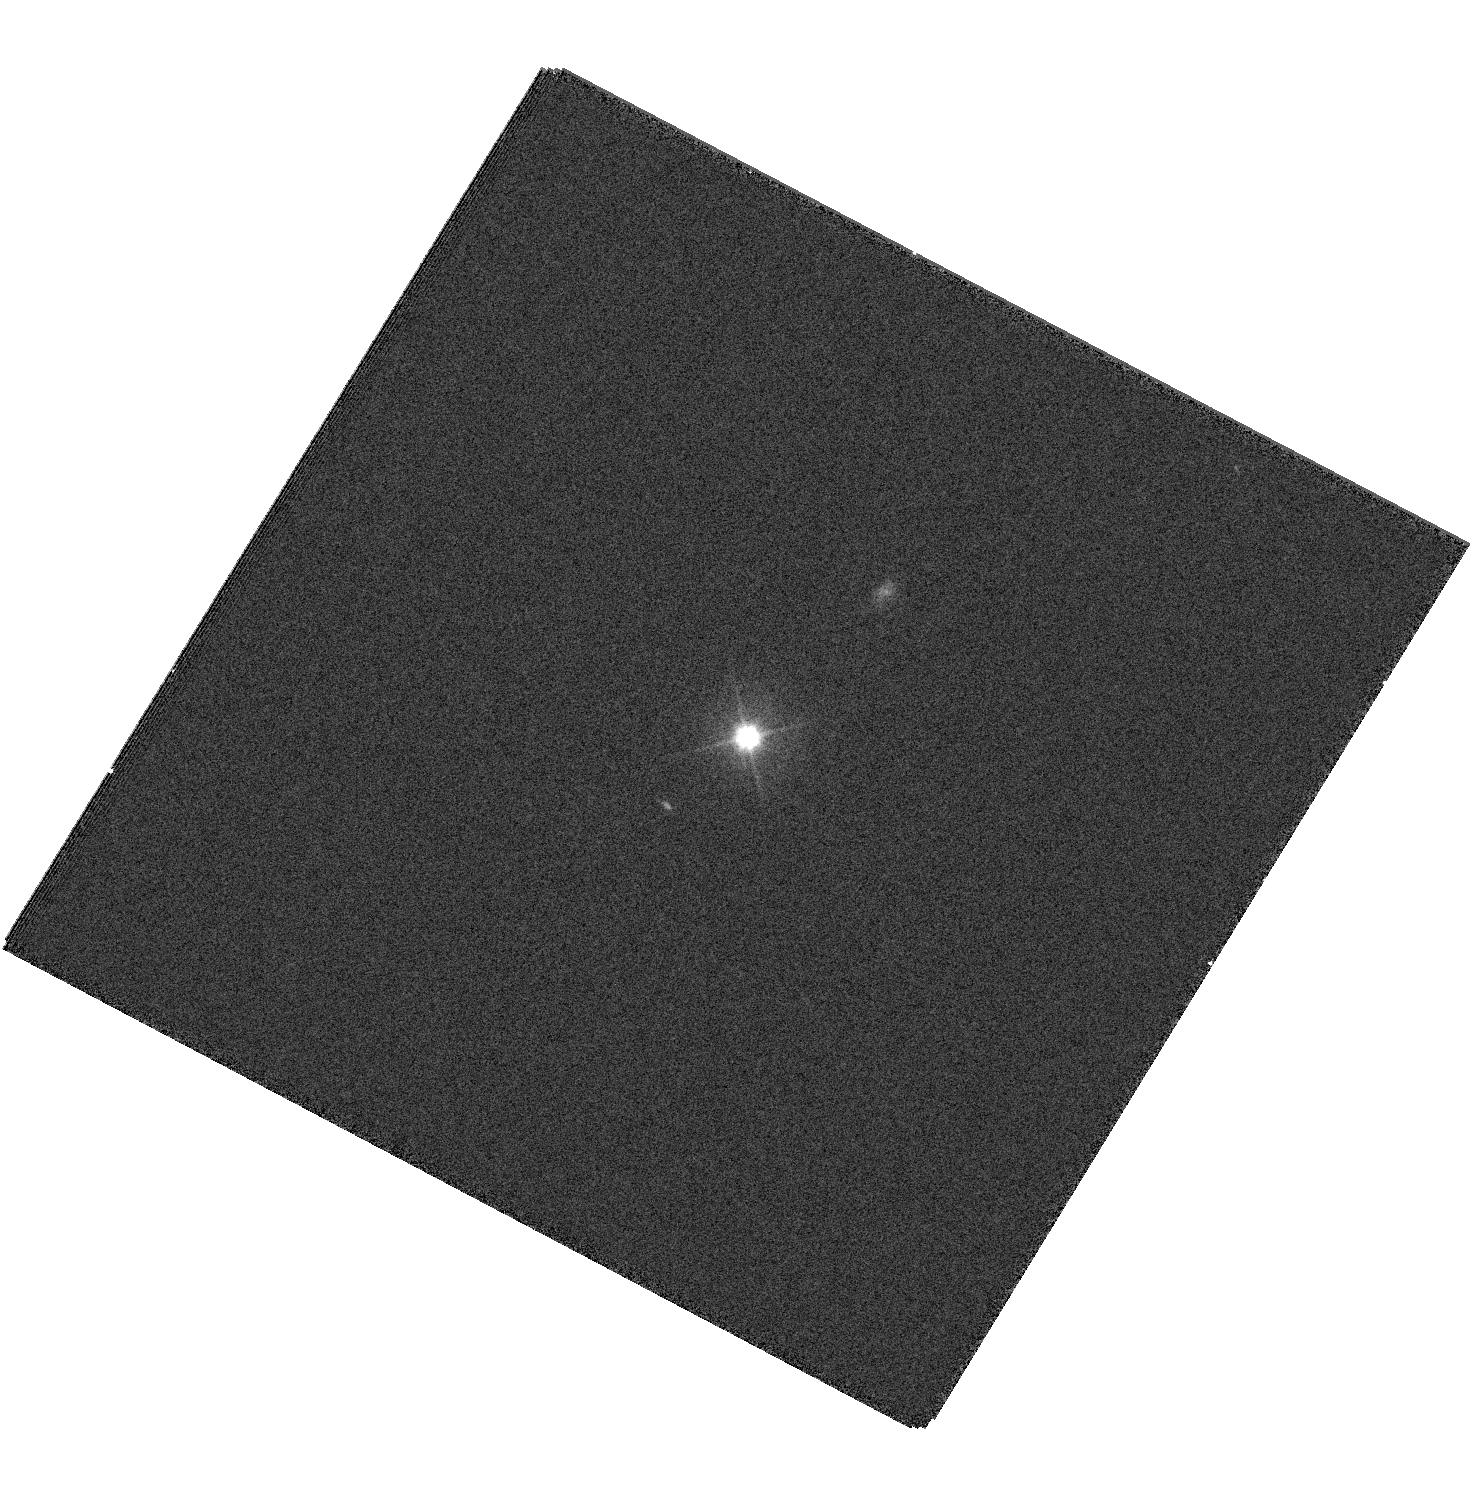
Target: CSS100217
Instrument: WFC3/UVIS
Filter: F555W
Exposure: 4 min
Observation ID: hst_12117_01_wfc3_uvis_f555w_ibfw01

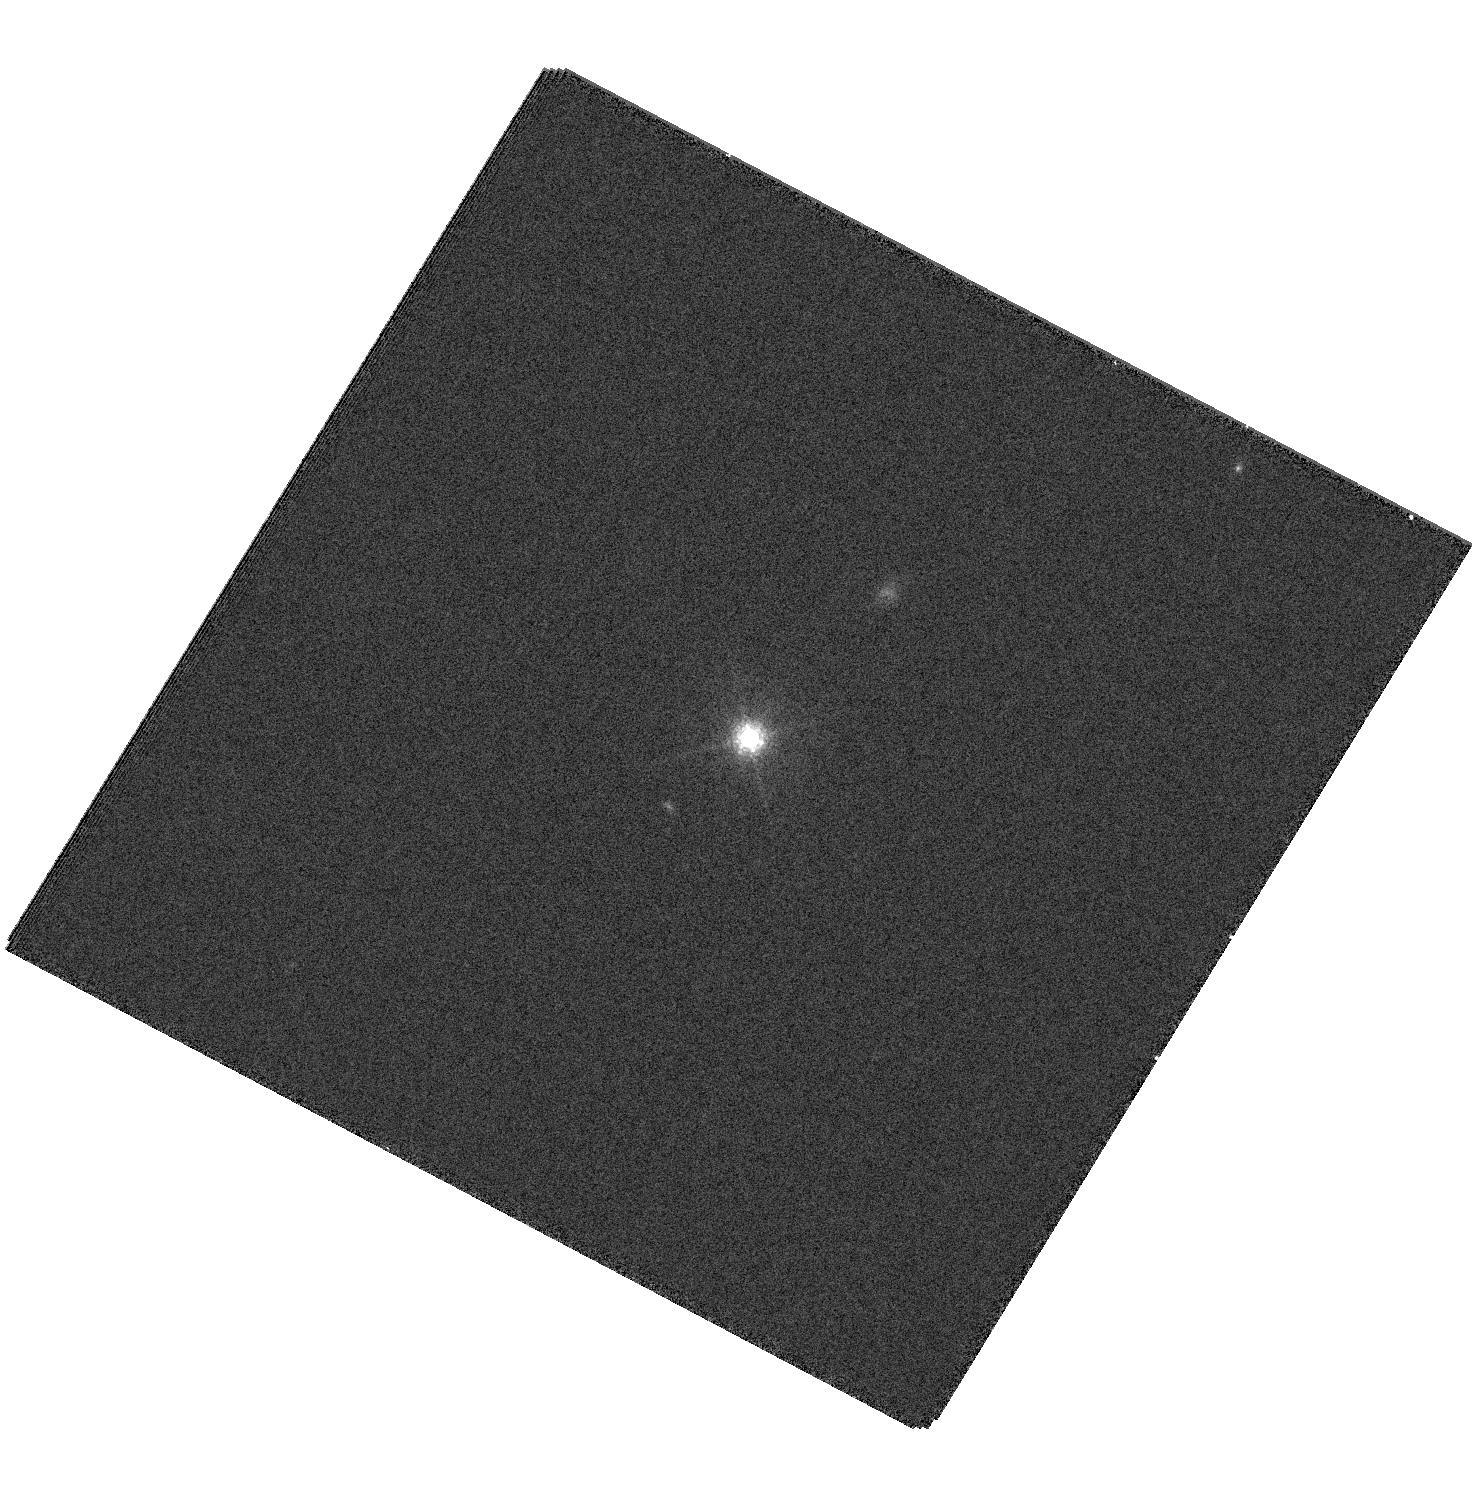
Target: CSS100217
Instrument: WFC3/UVIS
Filter: F763M
Exposure: 9 min
Observation ID: hst_12117_01_wfc3_uvis_f763m_ibfw01

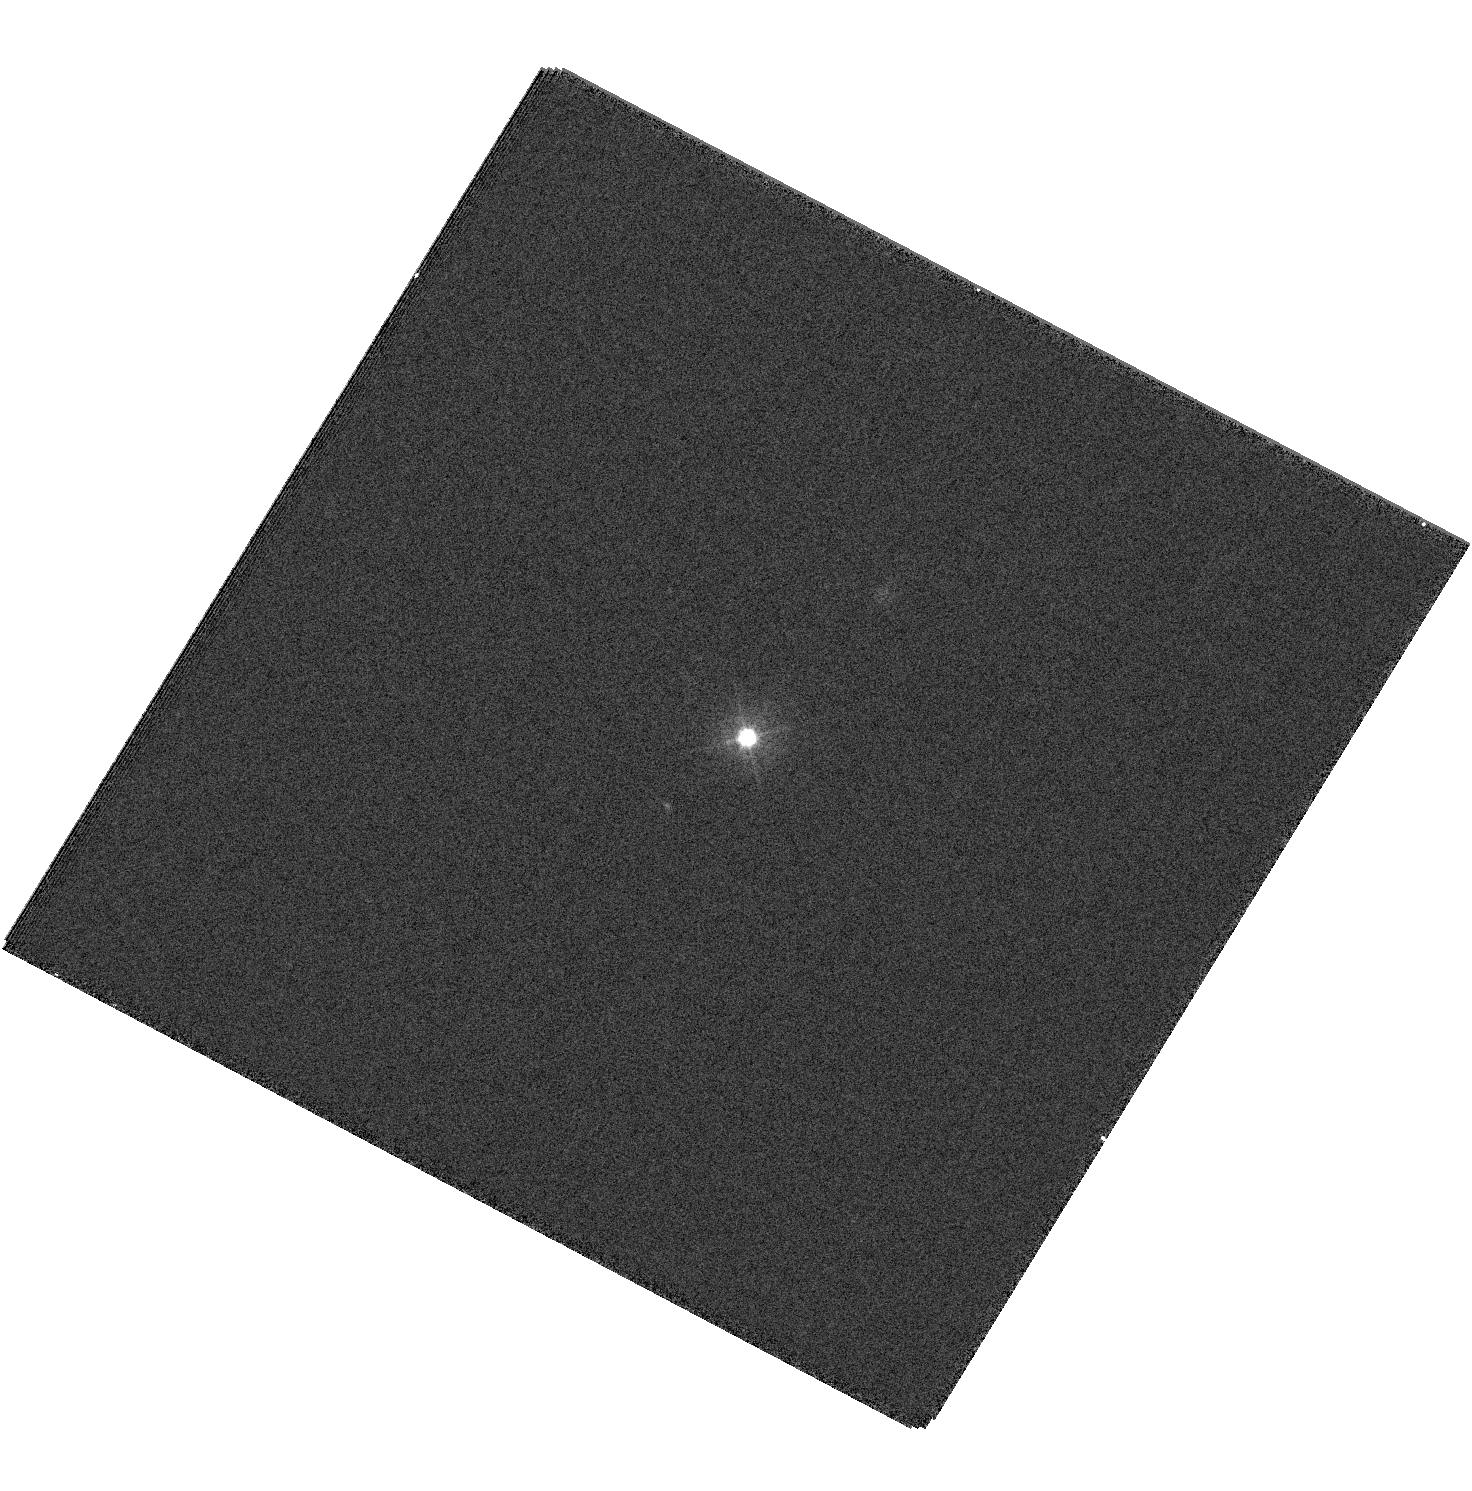
Target: CSS100217
Instrument: WFC3/UVIS
Filter: F390W
Exposure: 5 min
Observation ID: hst_12117_01_wfc3_uvis_f390w_ibfw01

Determining the Nature of an Exceptional Optical Transient (PI: Drake, Andrew)

During the course of the Catalina Real-time Transient Survey (CRTS) we have discovered an exceptionally luminous optical transient. The source of this event appears to be either the most luminous supernova ever discovered, or the first clear optical detection of the tidal disruption of a star by a massive black hole. In spite of numerous ground and space-based observations the exact nature of the event remains unclear. High spatial resolution observations with HST WFC3 are critical to solving this mystery.